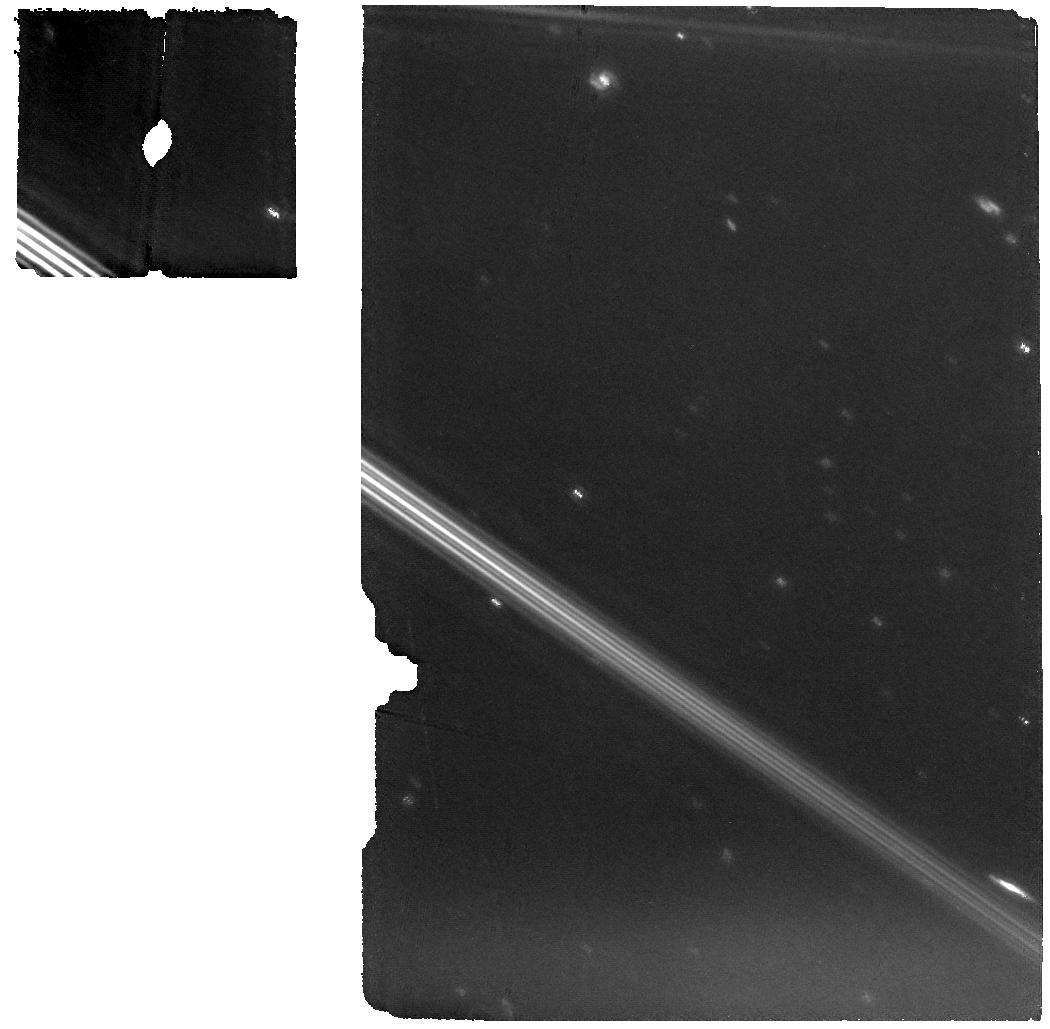
Target: PSYCHE-OFFSET
Instrument: MIRI
Filter: F1280W
Exposure: 11 min
Observation ID: jw01731-o004_t002_miri_f1280w

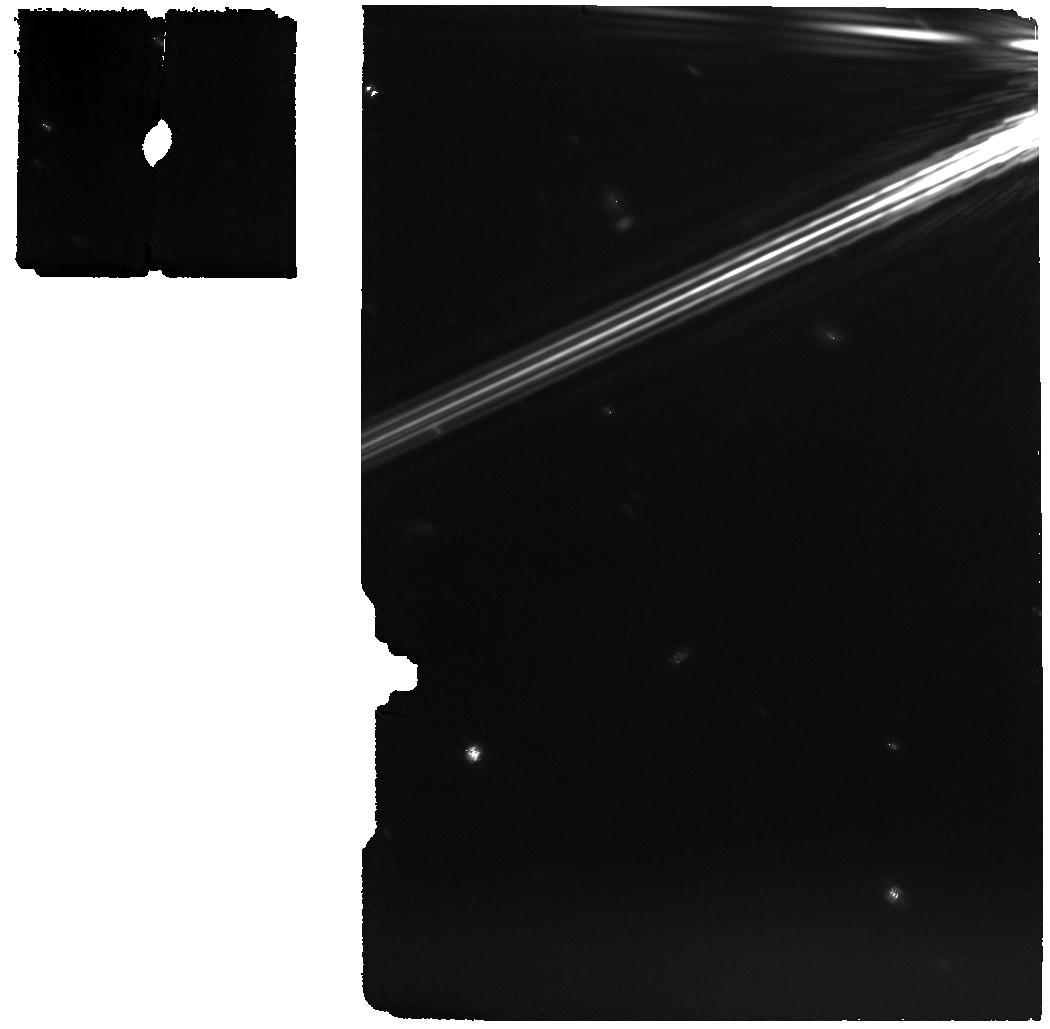
Target: PSYCHE
Instrument: MIRI
Filter: F1280W
Exposure: 11 min
Observation ID: jw01731-o003_t001_miri_f1280w

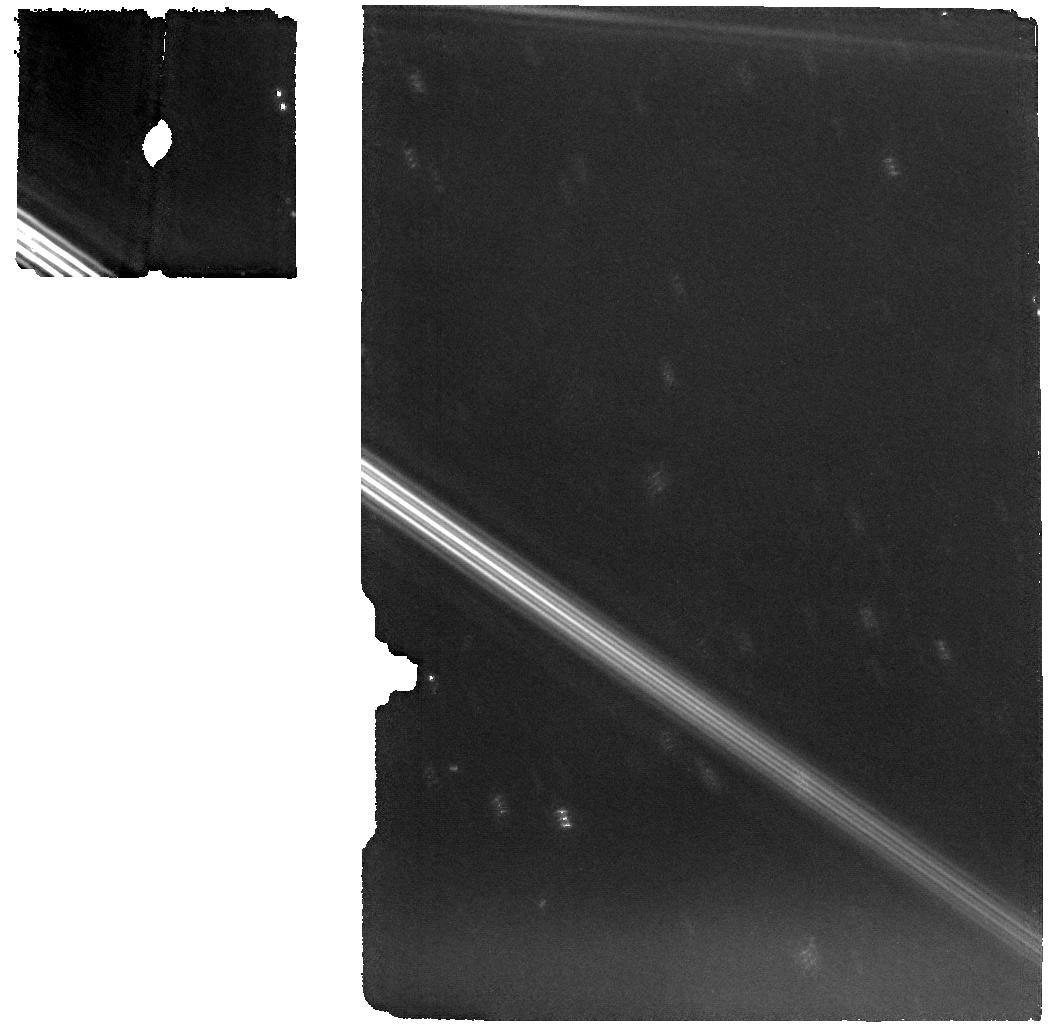
Target: PSYCHE-OFFSET
Instrument: MIRI
Filter: F1280W
Exposure: 11 min
Observation ID: jw01731-o008_t002_miri_f1280w

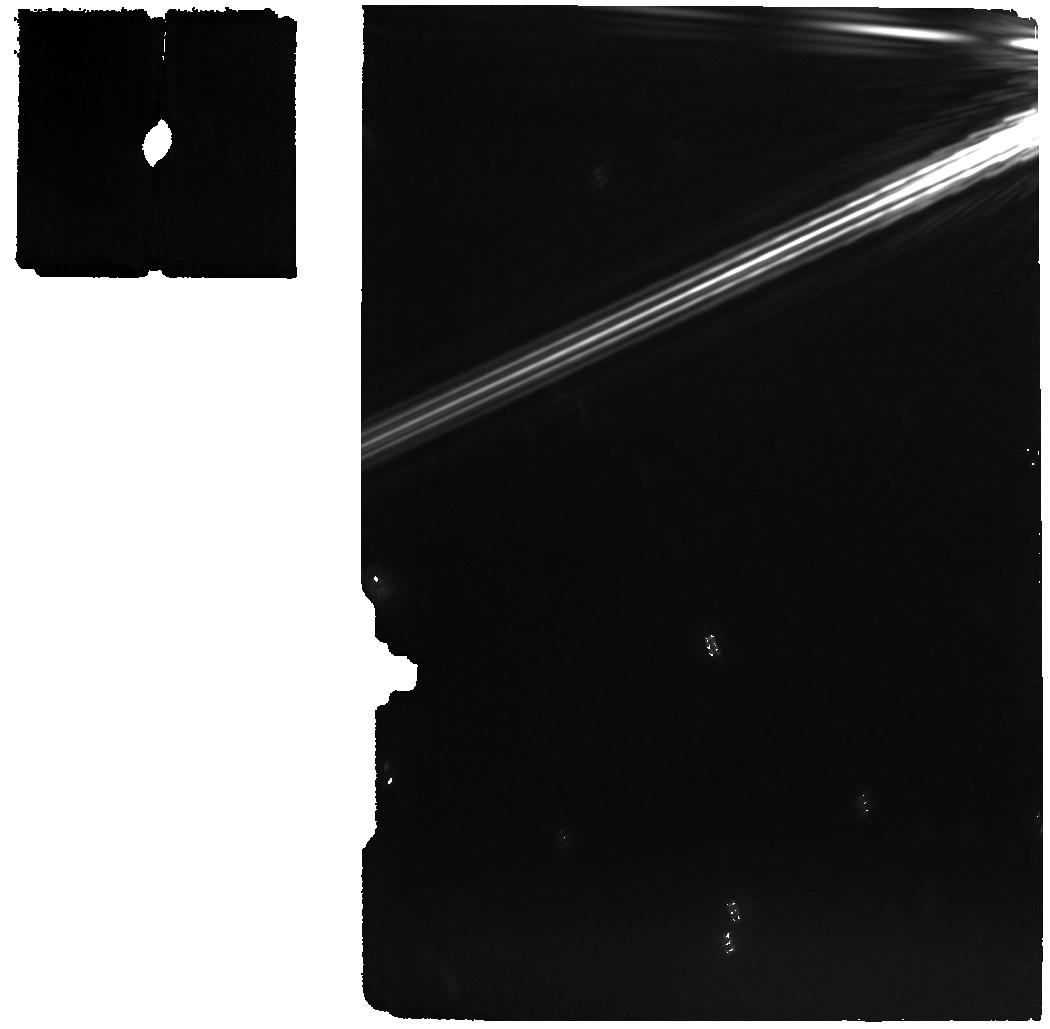
Target: PSYCHE
Instrument: MIRI
Filter: F1280W
Exposure: 11 min
Observation ID: jw01731-o007_t001_miri_f1280w

Variability and Abundance of Hydration on M-Type Asteroid (16) Psyche: The search for water on the largest metallic asteroid (PI: Jarmak, Stephanie)

Our current understanding of Solar System evolution hinges on interpreting the history of the asteroids. M-type asteroids in particular potentially represent the exposed cores of differentiated planetesimals, but there is insufficient data to claim with certainty that these asteroids are purely metallic. Previous detections of hydration and phyllosilicates on their surfaces further complicate the assumed composition of these asteroids. We propose to observe (16) Psyche, the prototypical M-type asteroid and target of the upcoming NASA Discovery mission 'Psyche', to quantify the amount and variability of hydration present on (16) Psyche's surface and to unambiguously determine if the hydration is a result of hydroxyl or water molecules. Our program will obtain high SNR, high spectral resolution, near to mid-IR spectra of (16) Psyche to detect and contemporaneously observe the entire 3-micron and 6-micron absorption and emission bands attributed to hydroxyl and/or water, potentially uniquely identifying water for the first time. We propose to observe (16) Psyche with a total of two visits using the NIRSpec Integral Field Unit and MIRI Medium Resolution Spectroscopy instruments to obtain spectra from two, distinct hemispherical regions and thereby measure any global variability of the hydration features. JWST’s unique capability to measure the entire 3 and 6-micron bands on the largest M-type asteroid will unambiguously identify the presence of water or hydroxyl on (16) Psyche, constraining (16) Psyche’s surface composition and impact history, providing critical context for the upcoming 'Psyche' mission and interpretations of hydration features observed on asteroids.